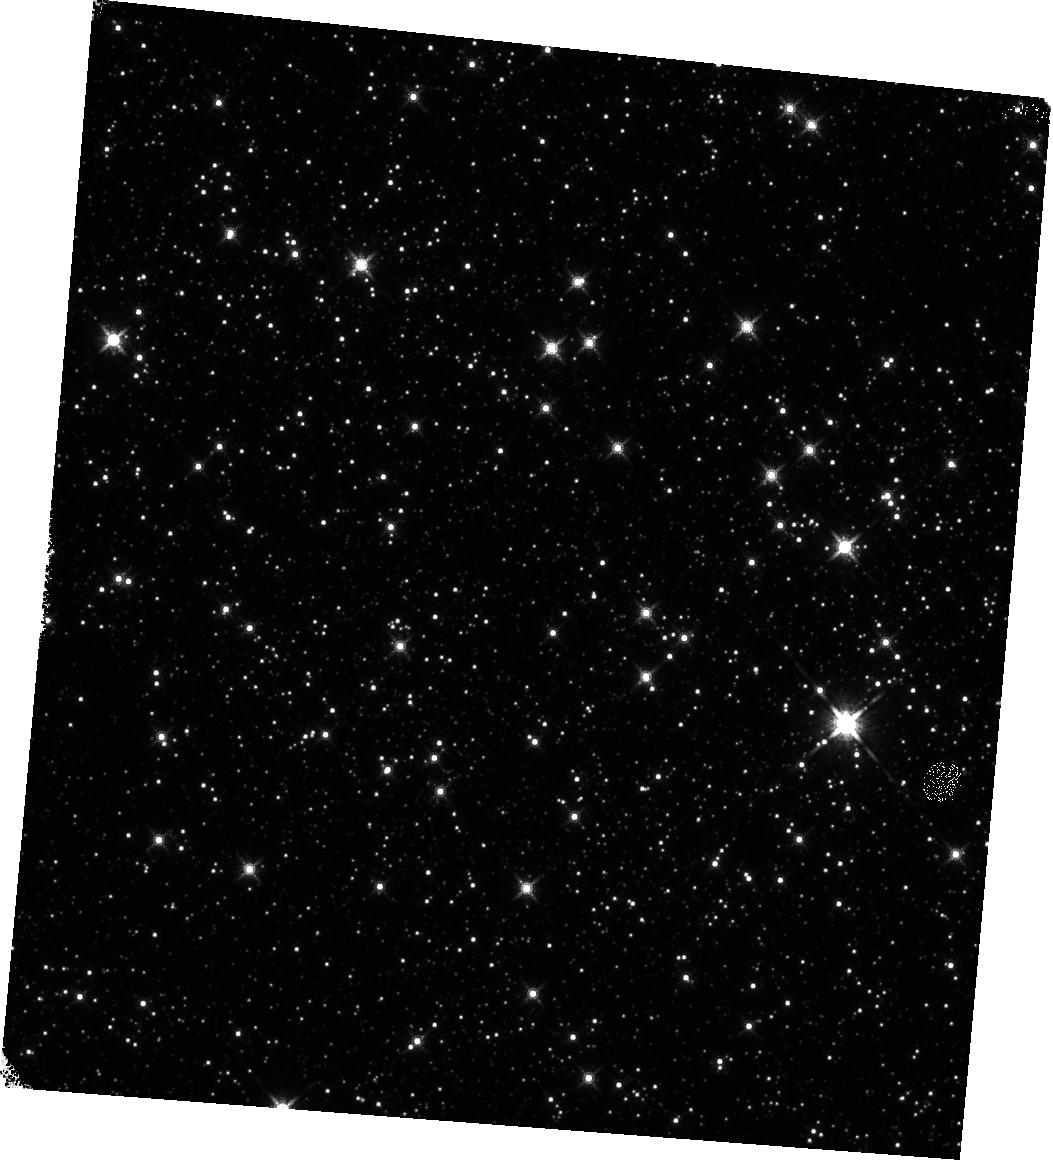
Target: SGR-1833-0832. Instrument: WFC3/IR. Filter: F160W. Exposure: 18 min. Observation ID: hst_17927_16_wfc3_ir_f160w_ifk516

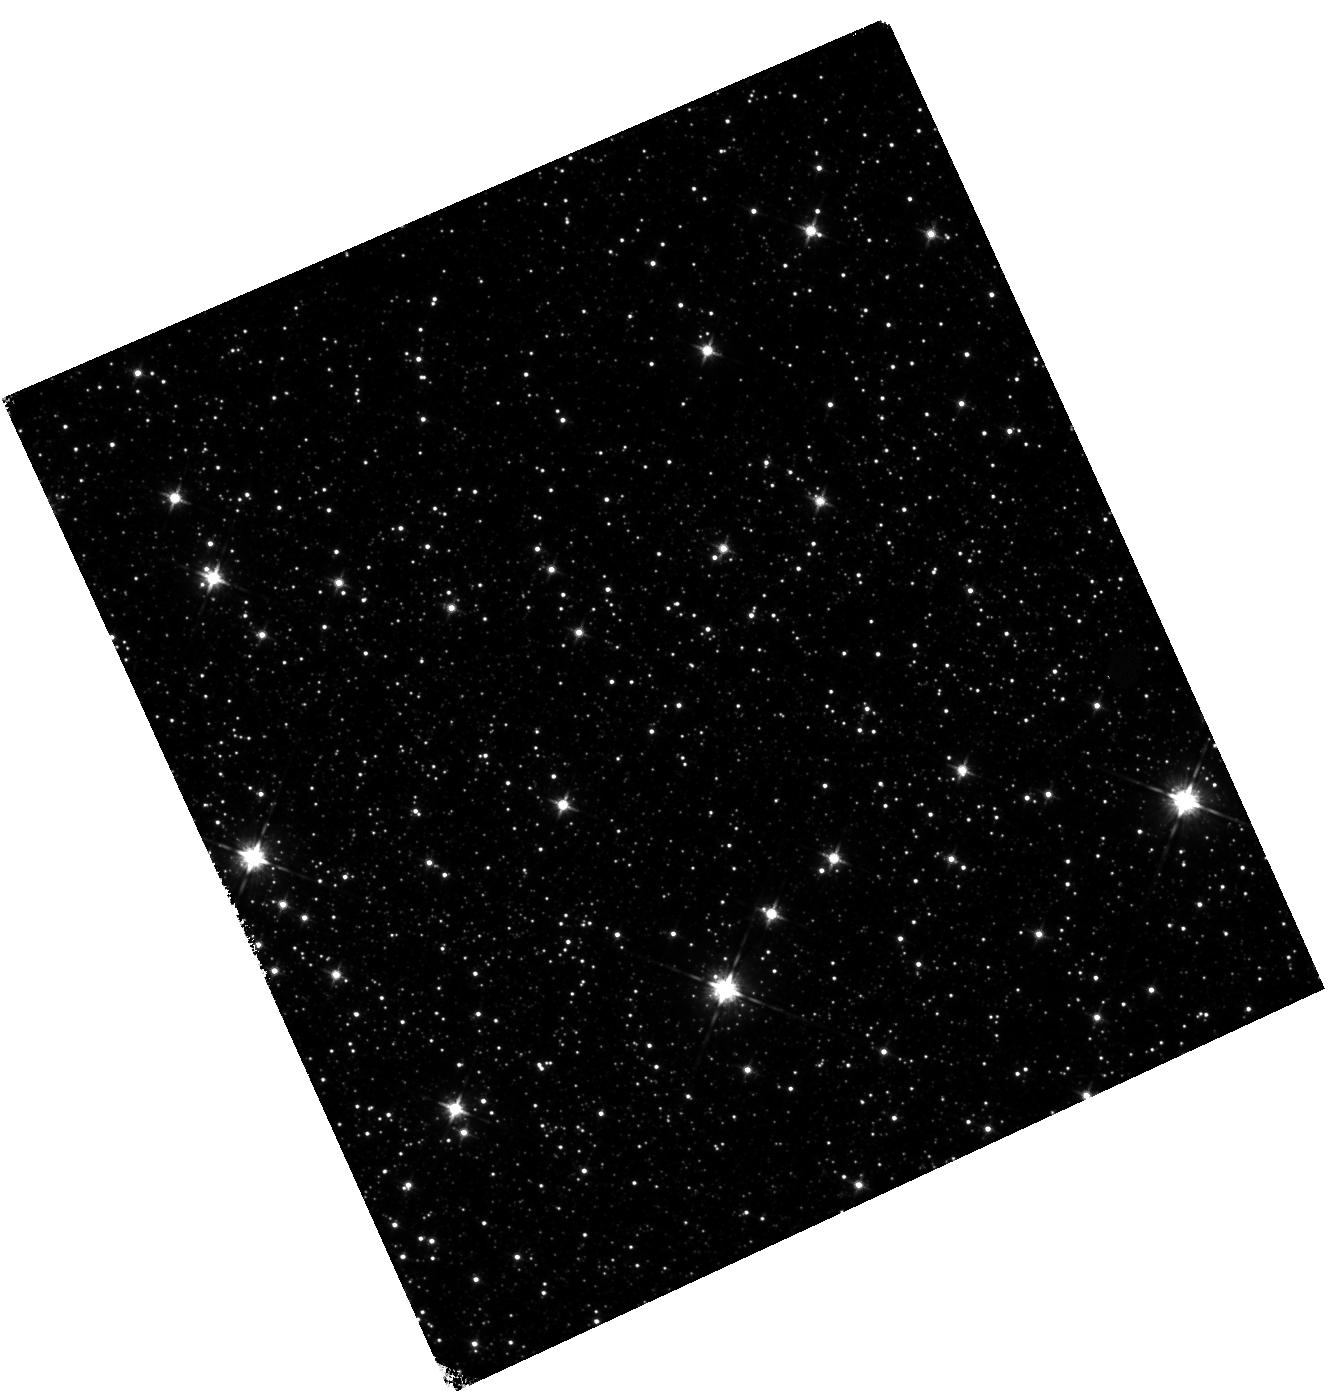
Target: AX-J1818.8-1559. Instrument: WFC3/IR. Filter: F125W. Exposure: 18 min. Observation ID: hst_17927_08_wfc3_ir_f125w_ifk508

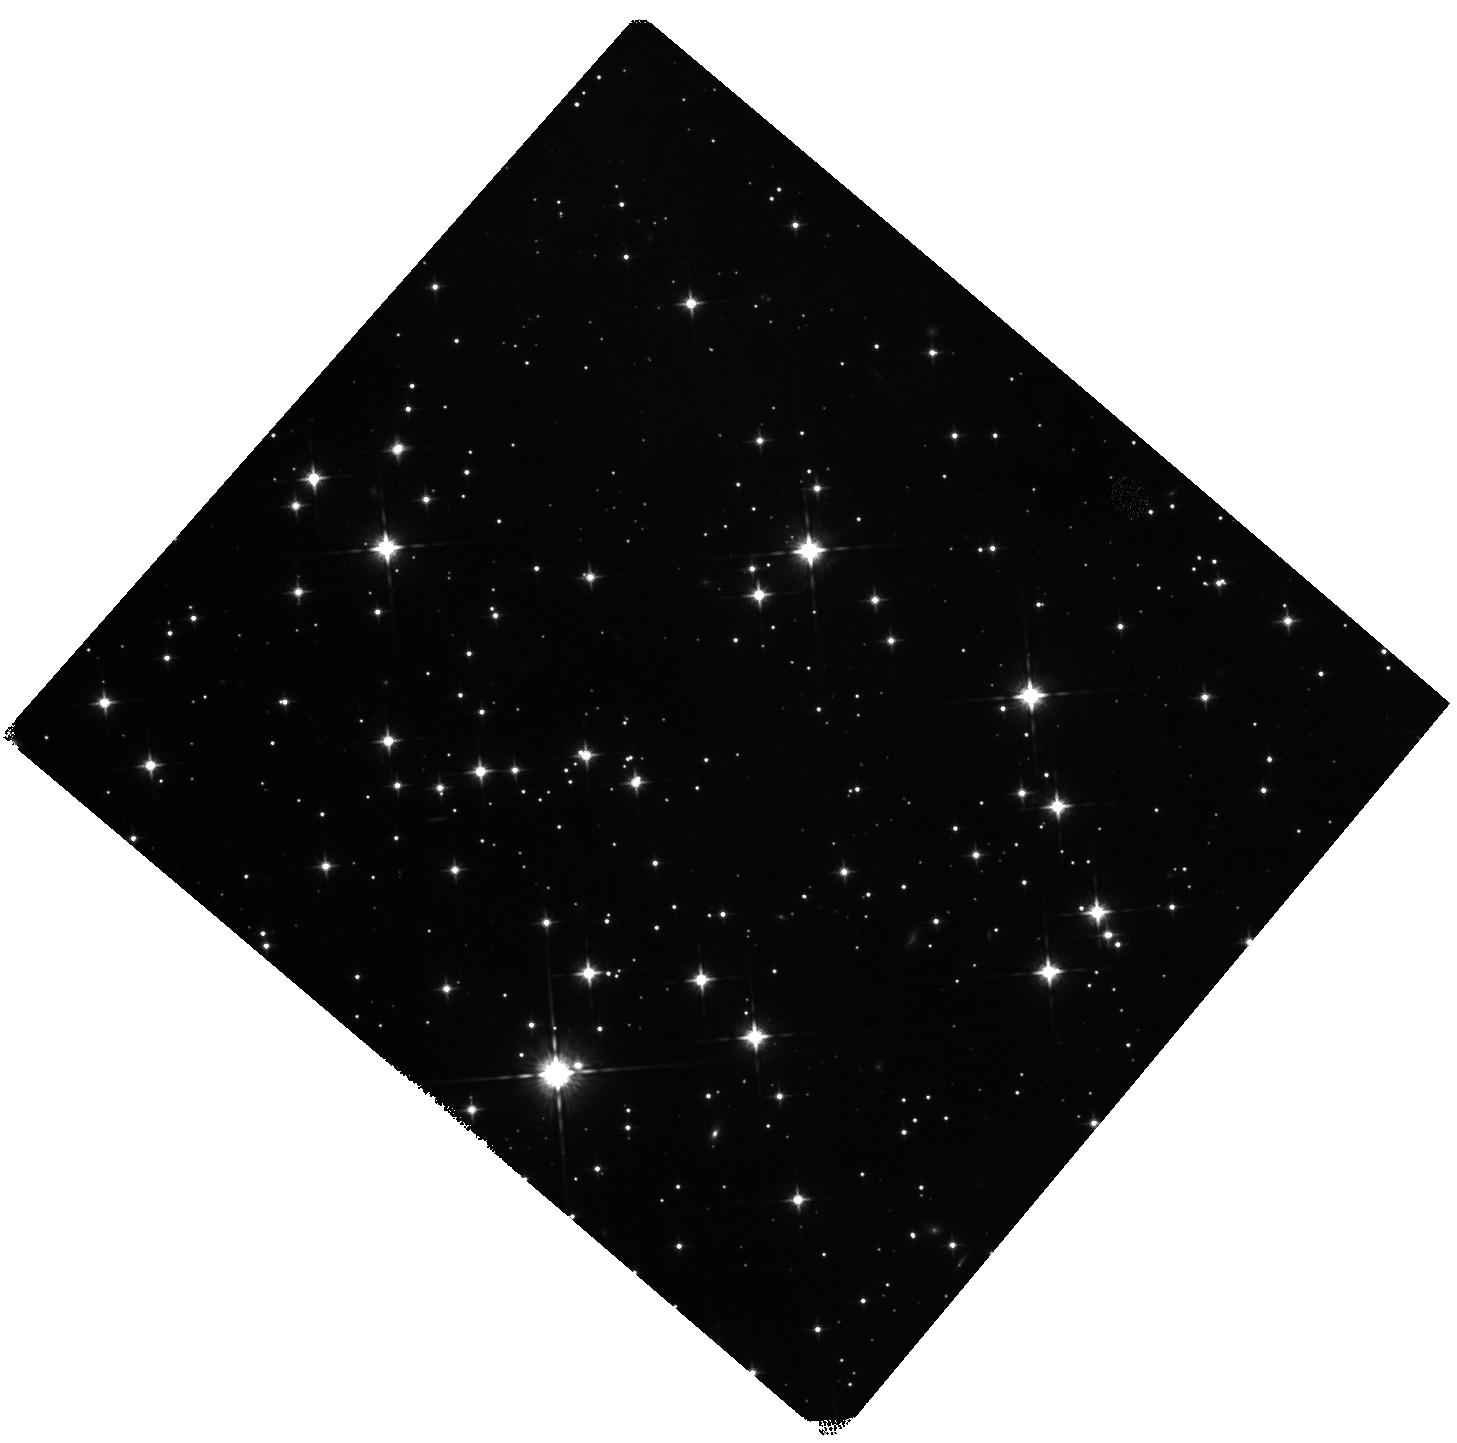
Target: 4U0142+61. Instrument: WFC3/IR. Filter: F125W. Exposure: 18 min. Observation ID: hst_17927_15_wfc3_ir_f125w_ifk515

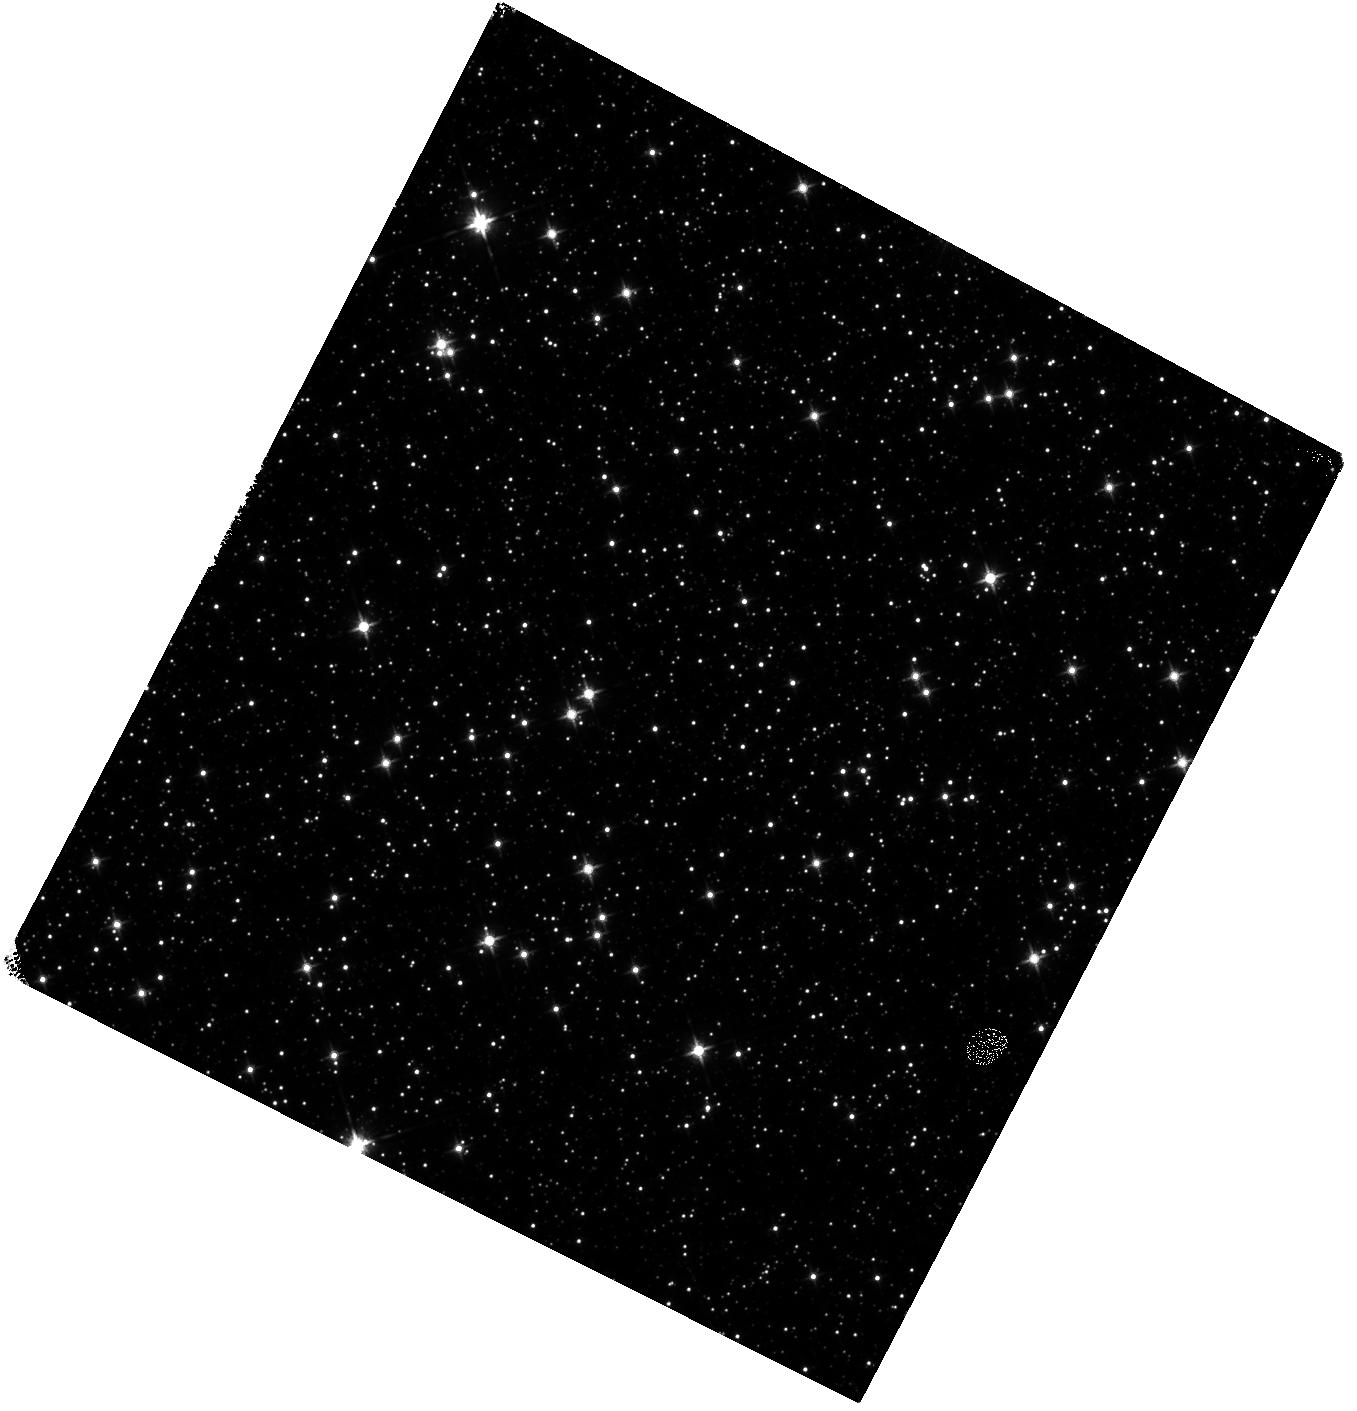
Target: SGR1935+2154. Instrument: WFC3/IR. Filter: F125W. Exposure: 18 min. Observation ID: hst_17927_11_wfc3_ir_f125w_ifk511

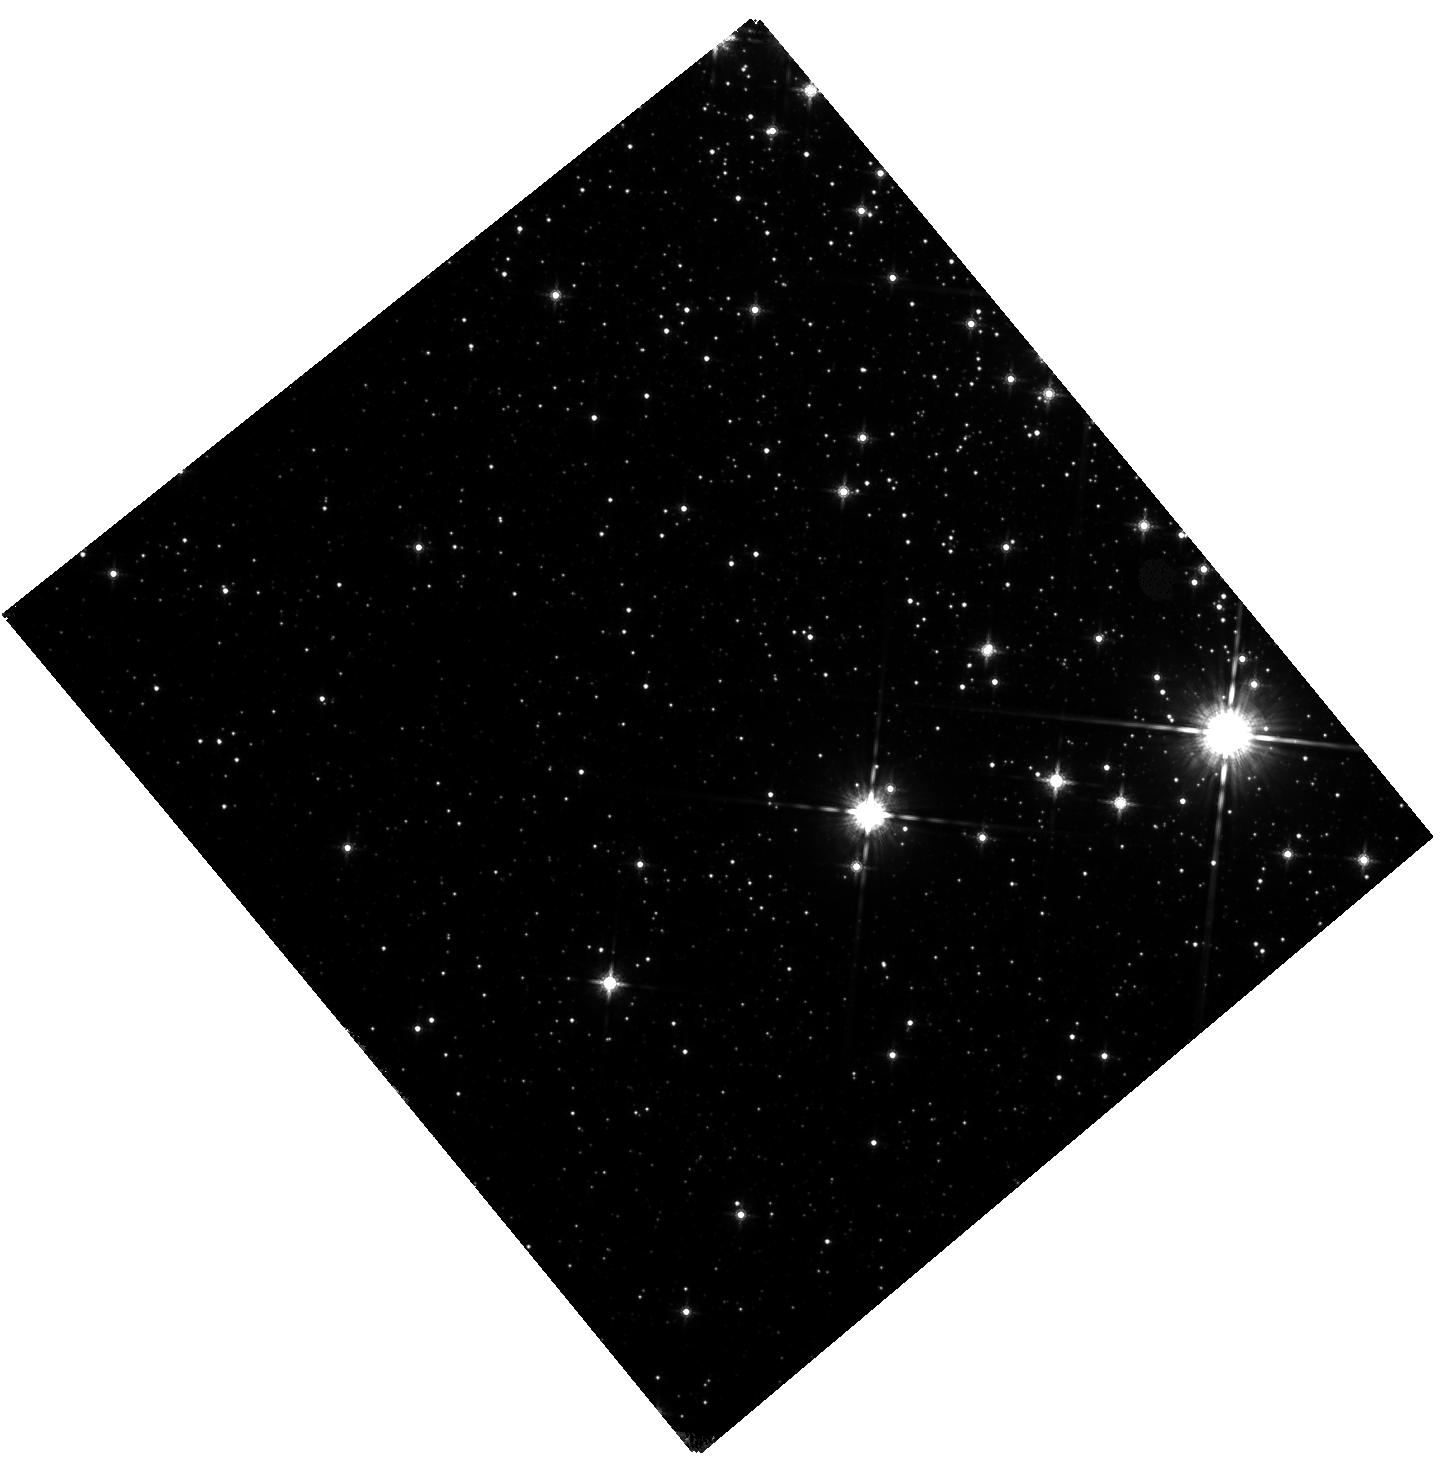
Target: CXOUJ164710.2-455216. Instrument: WFC3/IR. Filter: F160W. Exposure: 18 min. Observation ID: hst_17927_17_wfc3_ir_f160w_ifk517

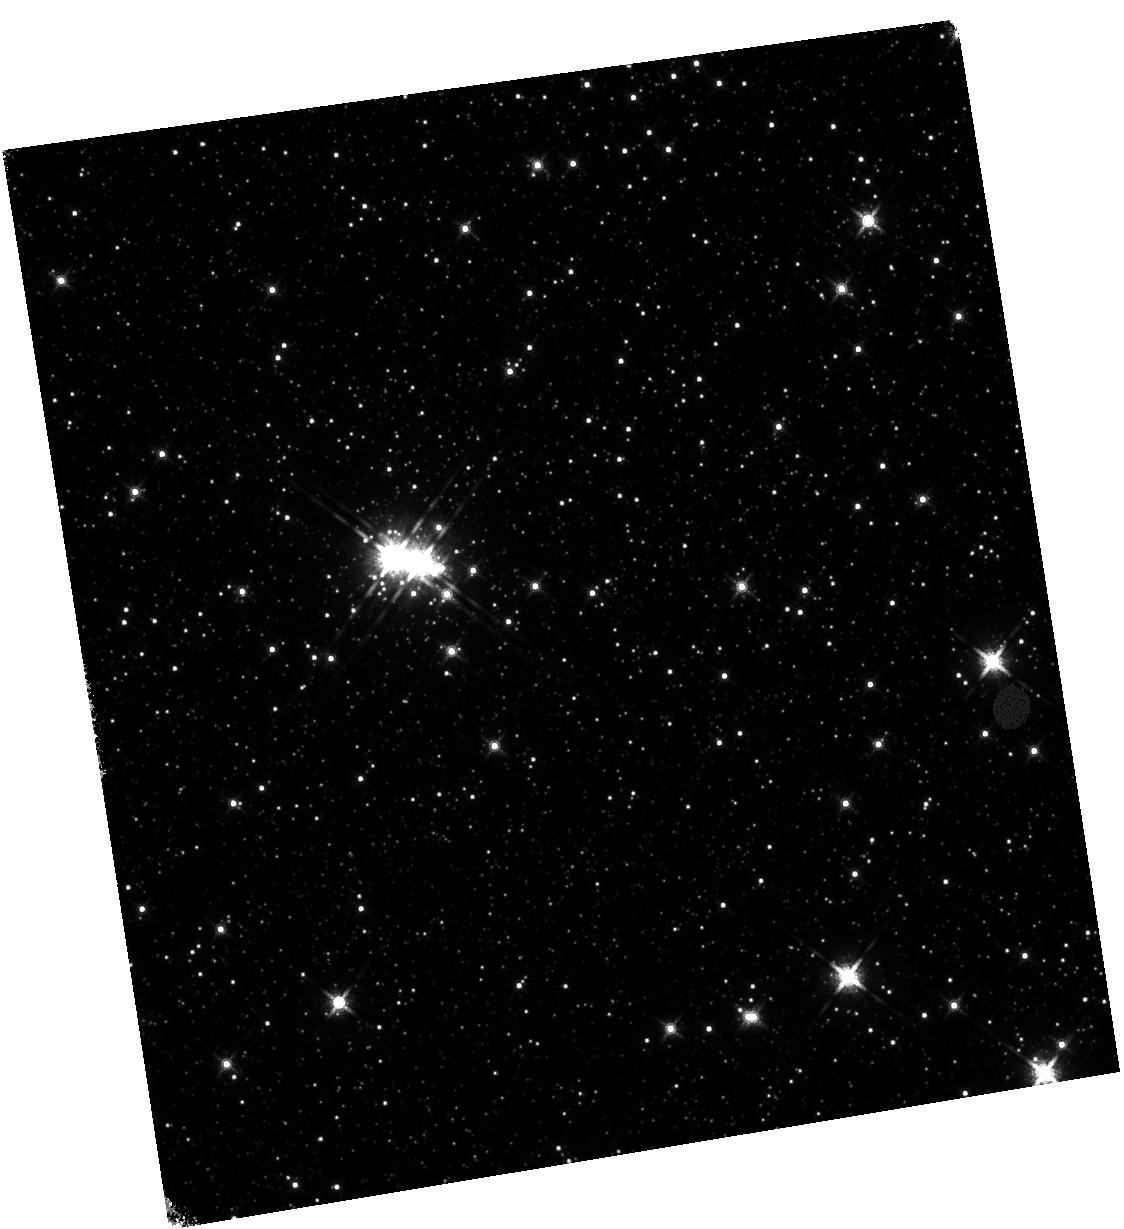
Target: SGR1900+14. Instrument: WFC3/IR. Filter: F160W. Exposure: 18 min. Observation ID: hst_17927_13_wfc3_ir_f160w_ifk513

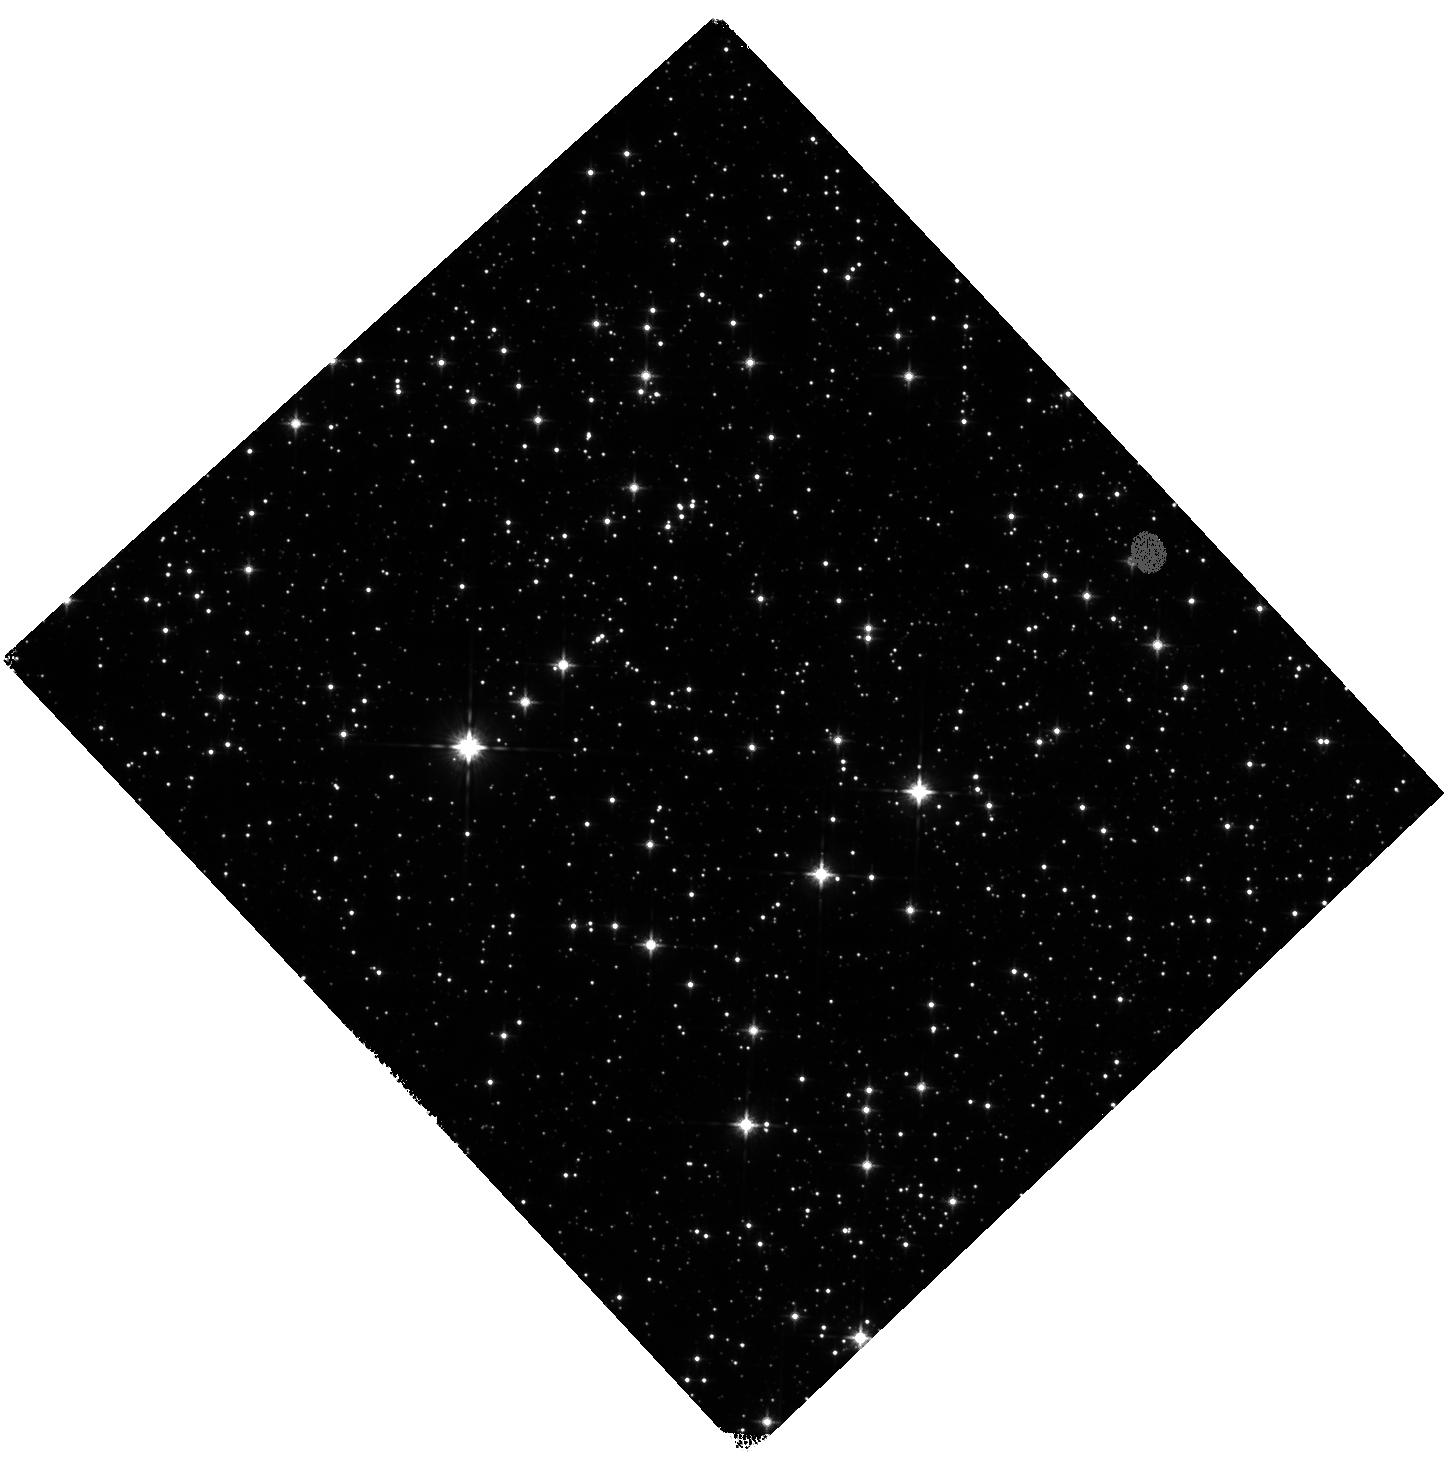
Target: SWIFT-J1834.9-0846. Instrument: WFC3/IR. Filter: F125W. Exposure: 18 min. Observation ID: hst_17927_07_wfc3_ir_f125w_ifk507

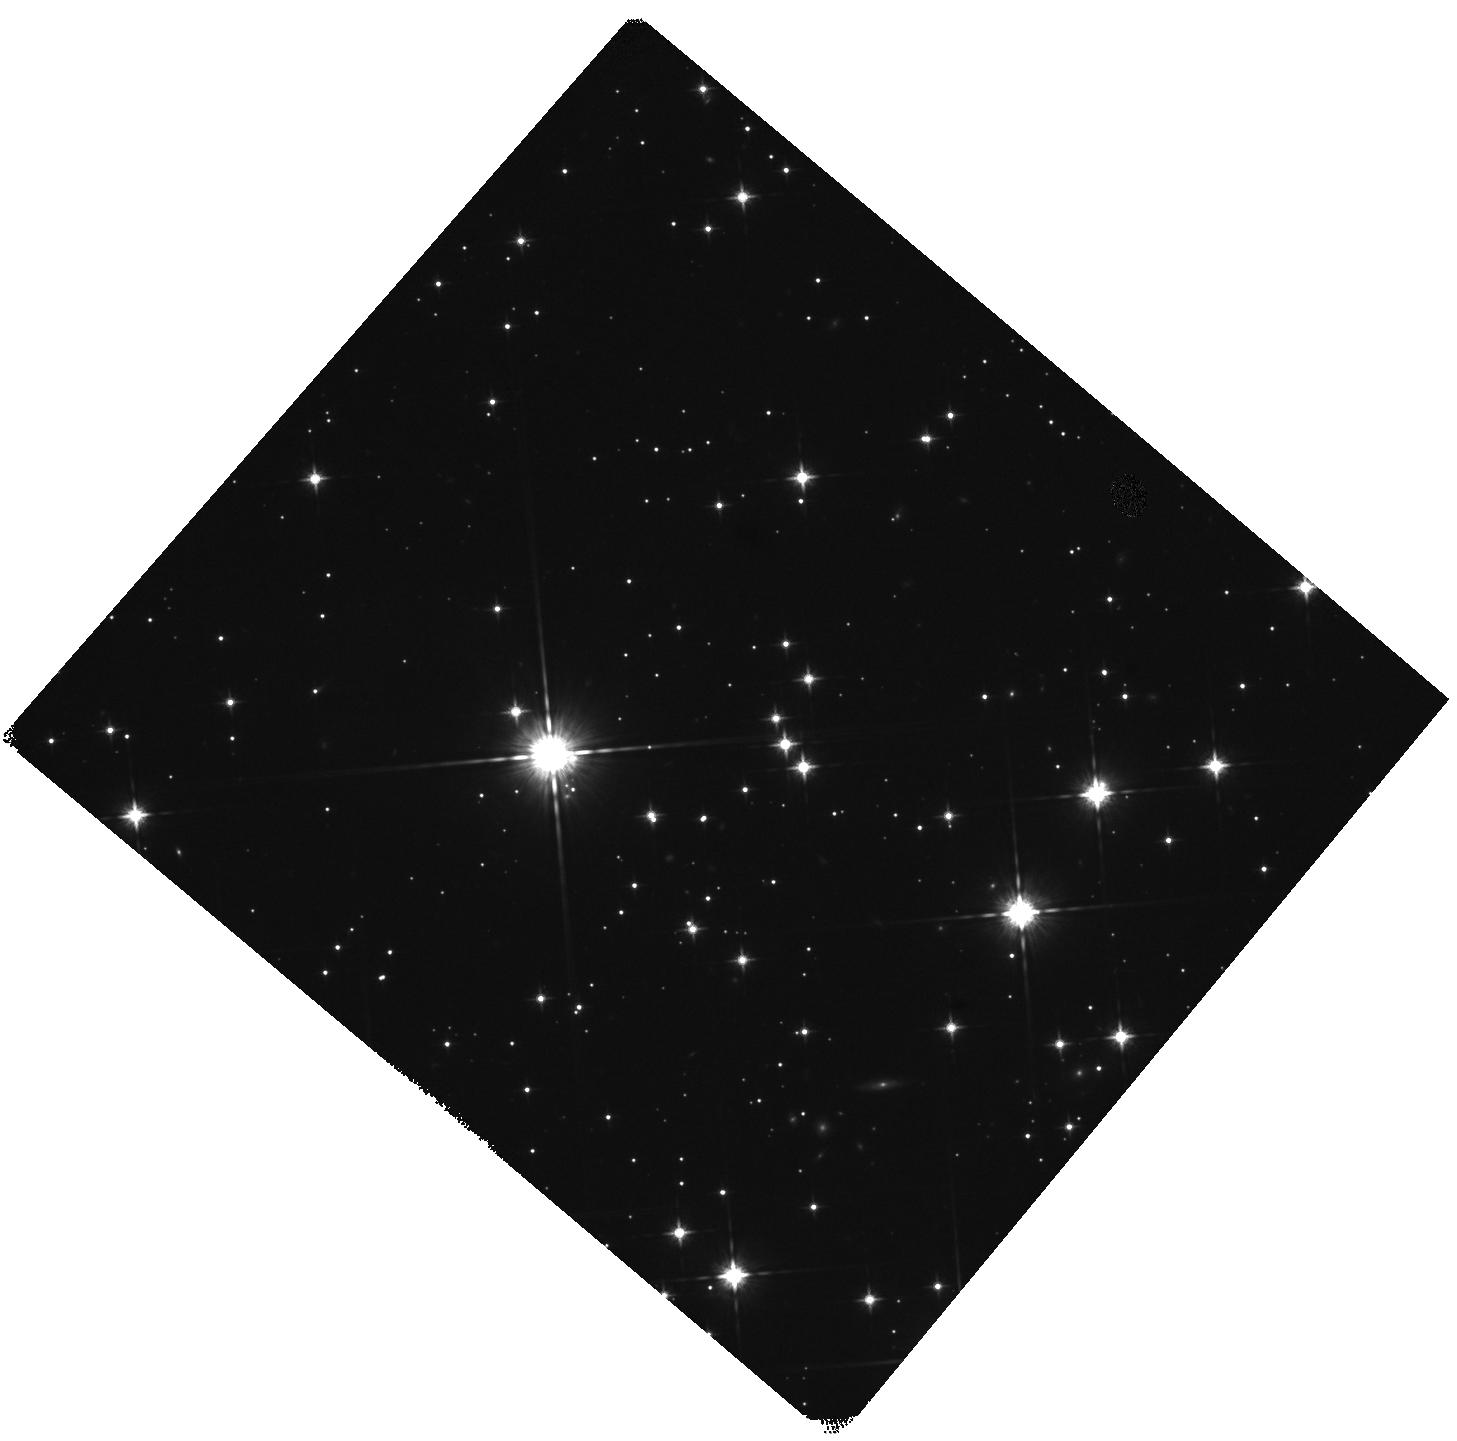
Target: SGR0501+4516. Instrument: WFC3/IR. Filter: F125W. Exposure: 18 min. Observation ID: hst_17927_10_wfc3_ir_f125w_ifk510

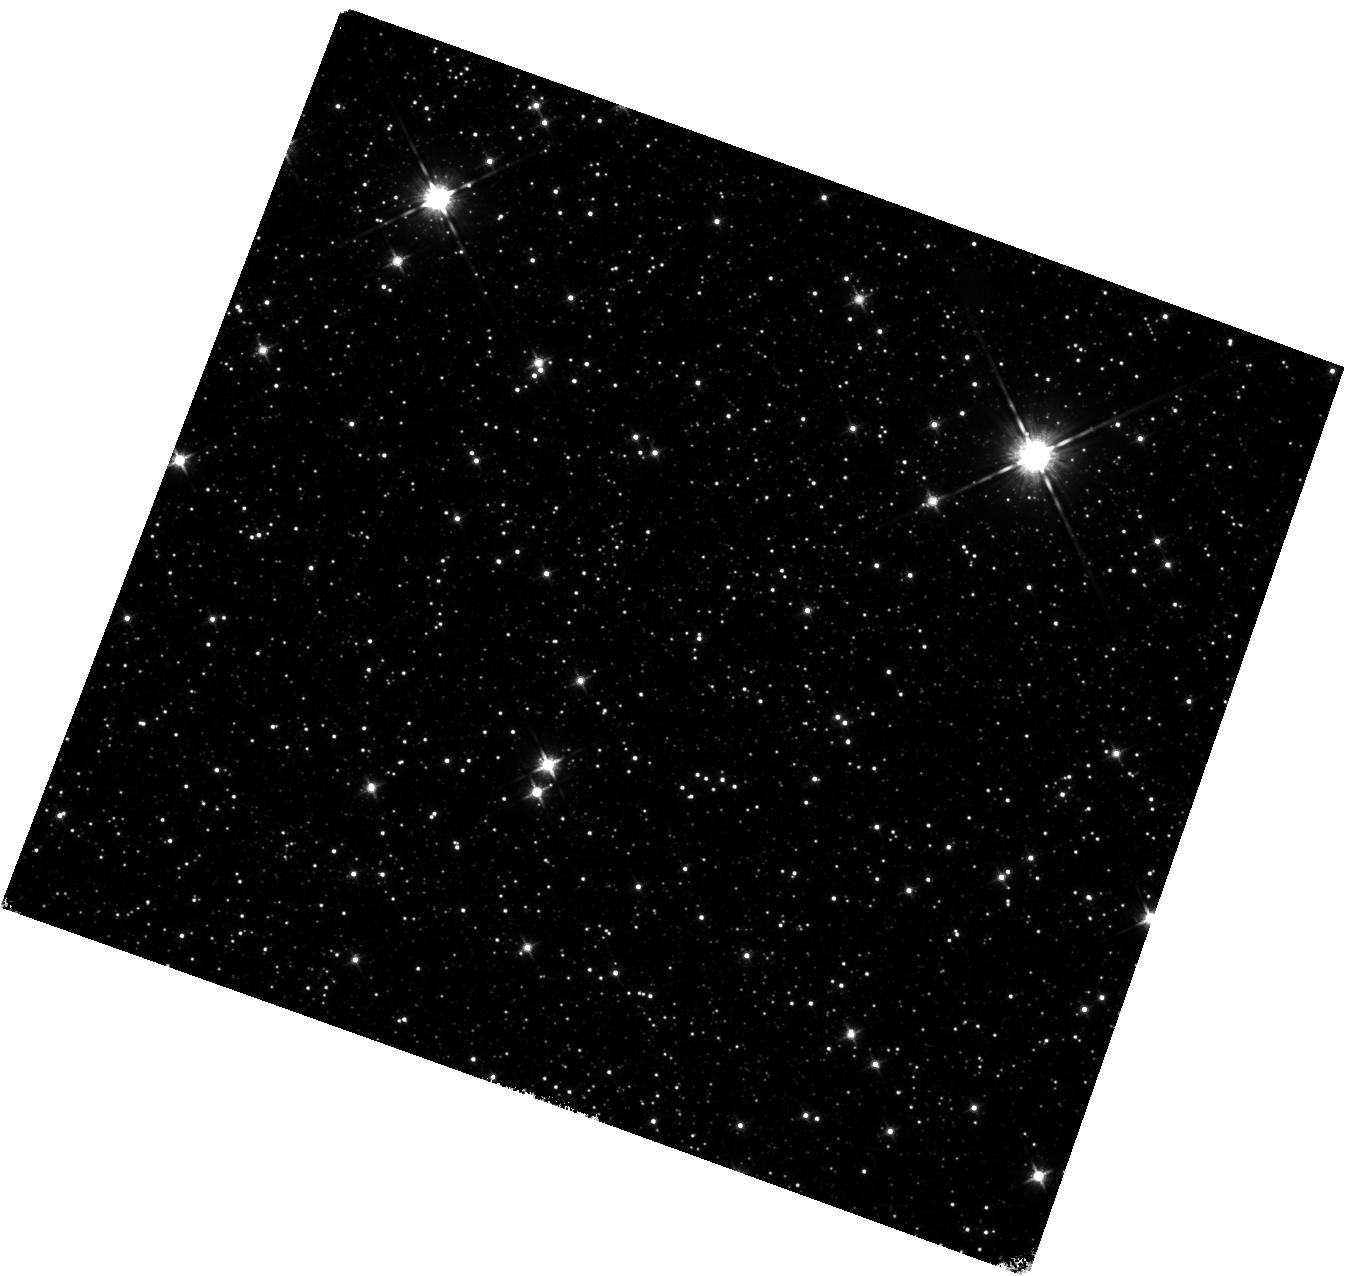
Target: CXOUJ171405.7-381031. Instrument: WFC3/IR. Filter: F125W. Exposure: 18 min. Observation ID: hst_17927_04_wfc3_ir_f125w_ifk504

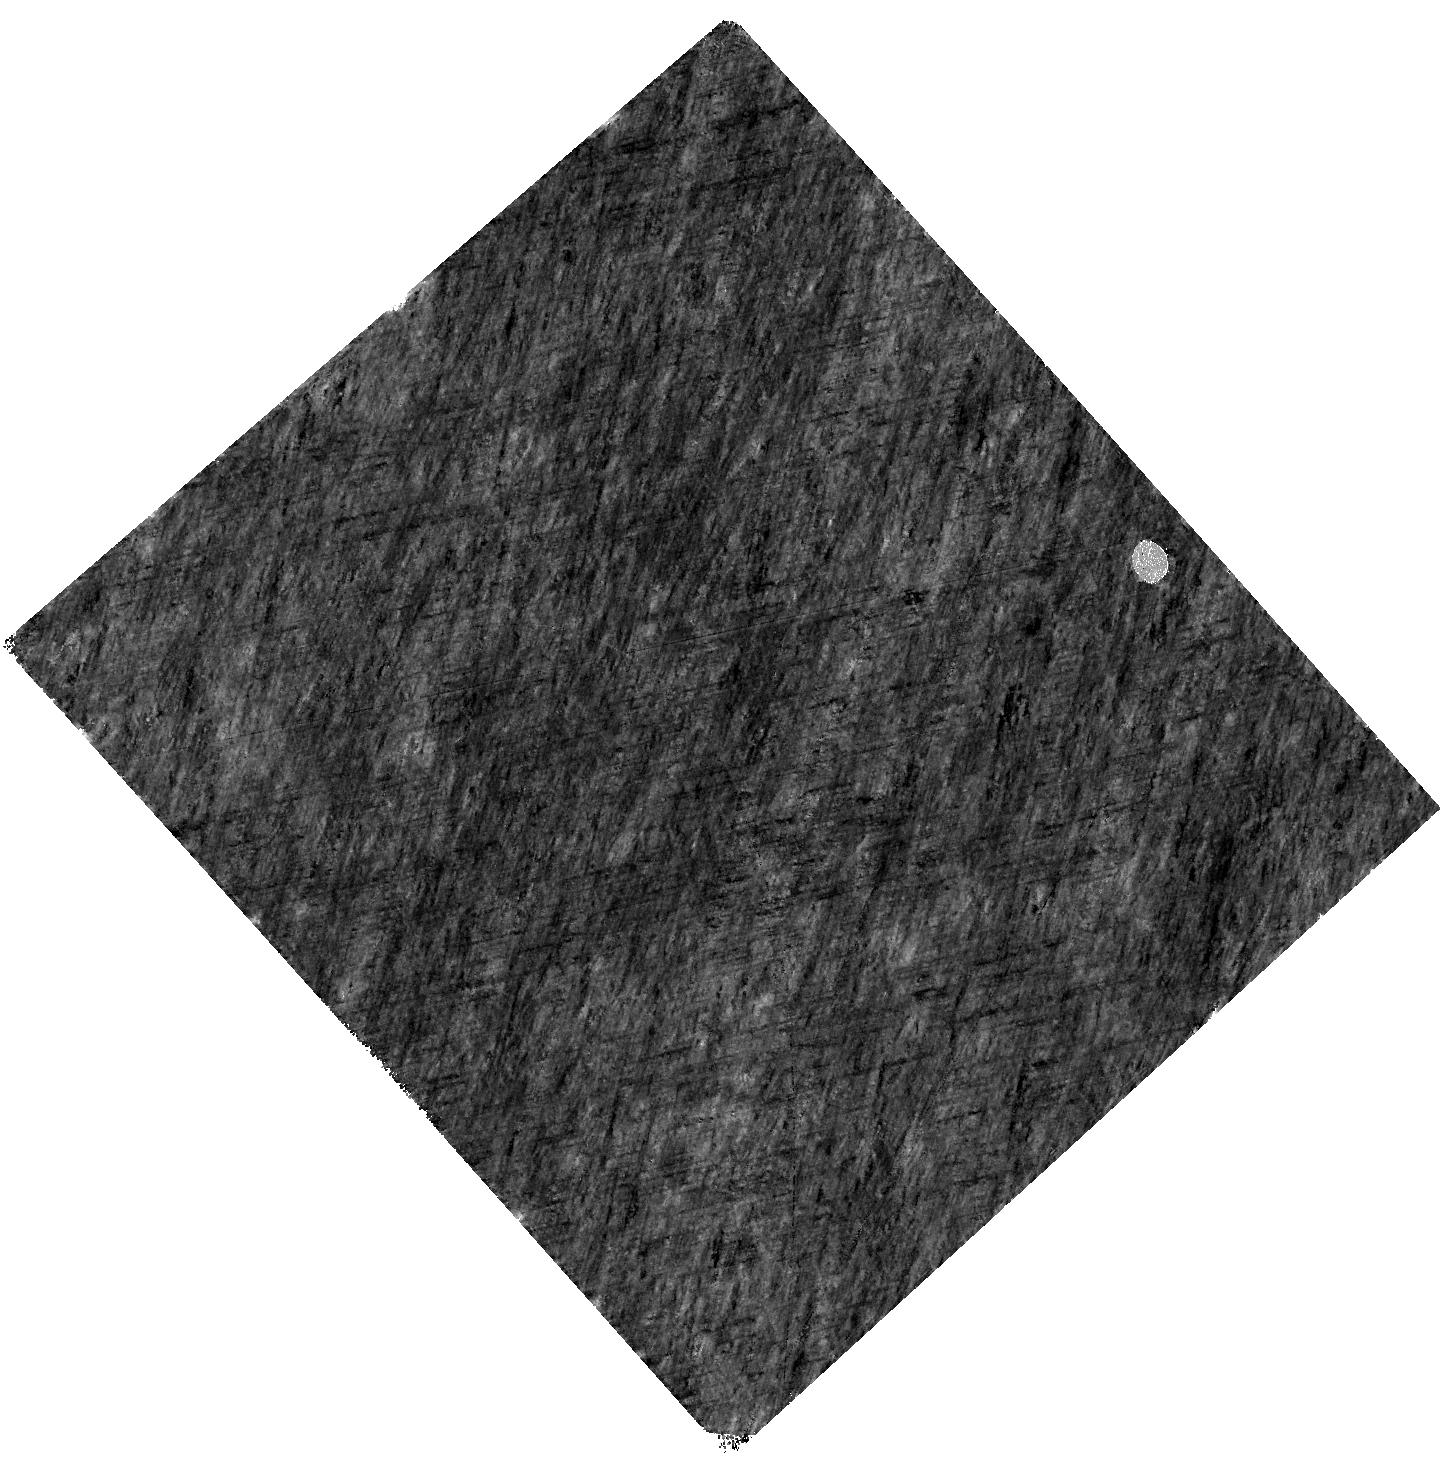
Target: SGR1806-20. Instrument: WFC3/IR. Filter: F160W. Exposure: 18 min. Observation ID: hst_17927_12_wfc3_ir_f160w_ifk512

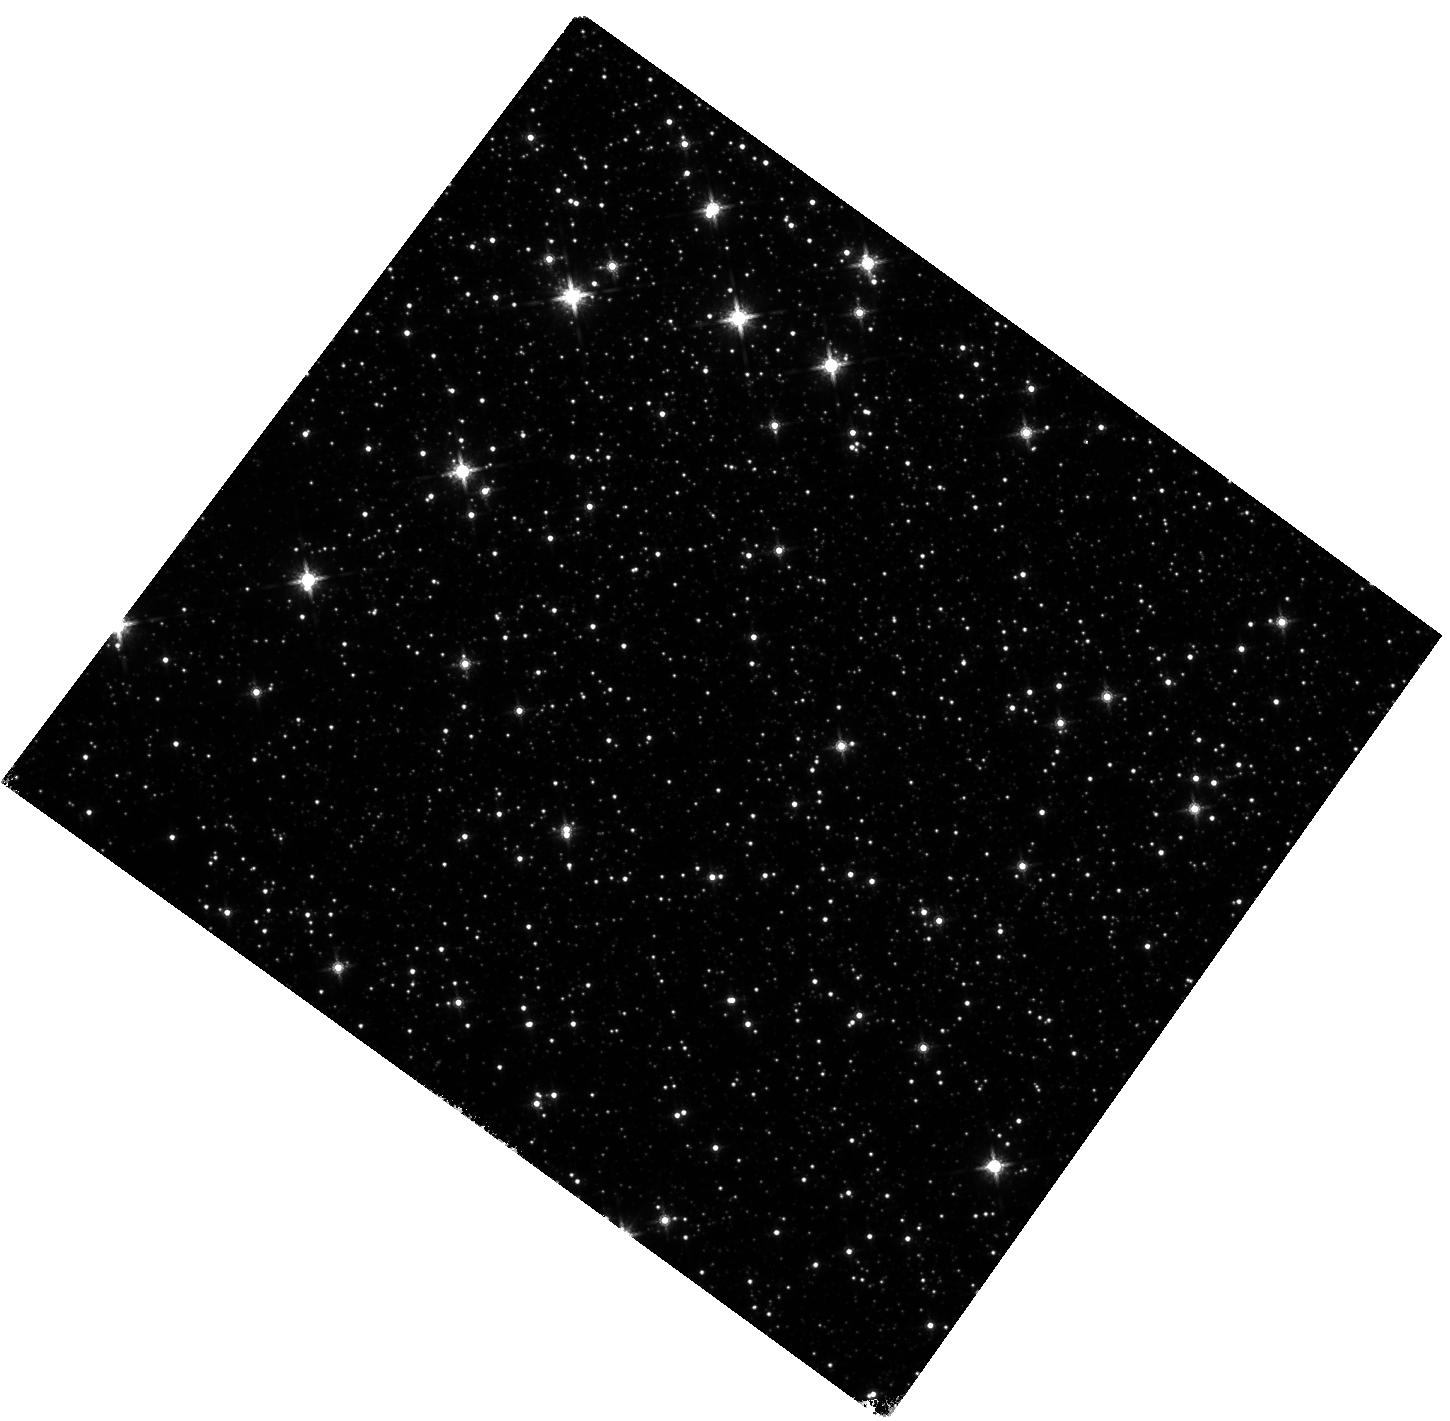
Target: PSRJ1622-4950. Instrument: WFC3/IR. Filter: F160W. Exposure: 18 min. Observation ID: hst_17927_01_wfc3_ir_f160w_ifk501

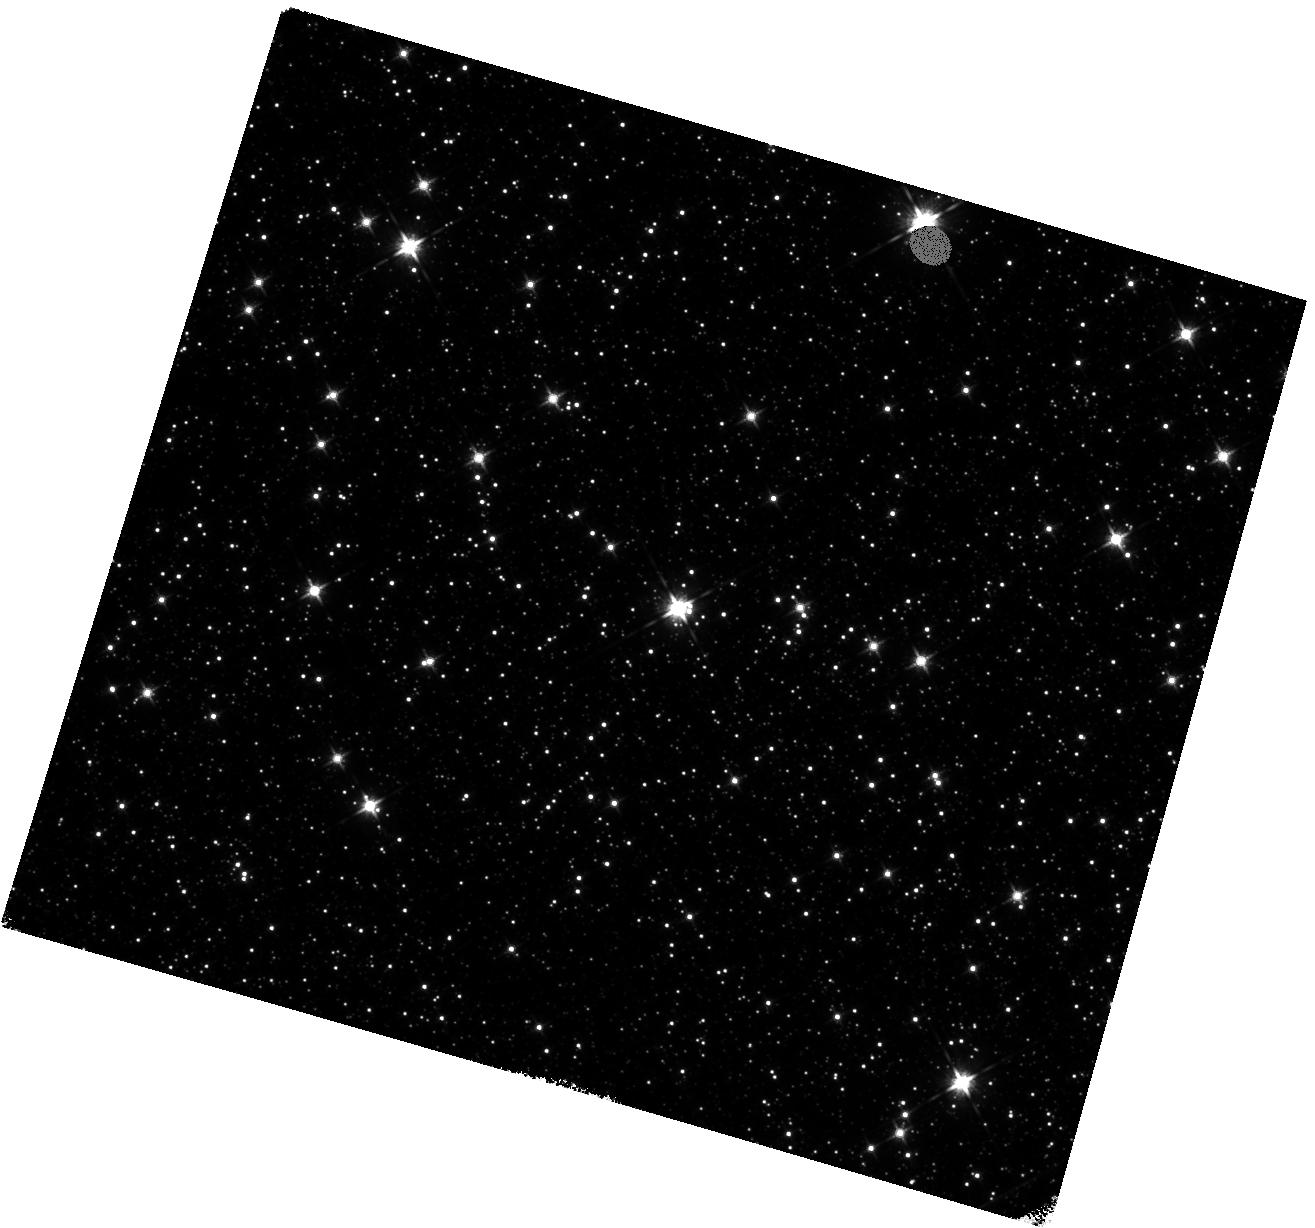
Target: 1RXS-J170849.0-400910. Instrument: WFC3/IR. Filter: F125W. Exposure: 18 min. Observation ID: hst_17927_03_wfc3_ir_f125w_ifk503

Unveiling the origin of magnetars through a large proper motion sample (PI: Chrimes, Ashley)

We propose WFC3/IR imaging in F125W and F160W of 15 Galactic magnetars, closely matching observations taken in 2018 and 2020 in order to precisely measure the proper motions of their faint NIR counterparts. The origin of magnetars remains unclear. By re-measuring their positions with milliarcsecond precision ~6 years later, with the same instrument and using the 2018-2020 imaging as a reference, we will increase the number of magnetars with a precise transverse velocity measurement - or a strong upper limits on the velocity - by up to a factor of two. Combined with estimates for the magnetar ages, we can trace them back to an inferred birth site, to search for supernova remnants or star forming regions (or a lack thereof). Our proposed program will move us out of the realm of small number statistics, allowing a statistically robust comparison with the peculiar velocity distrbution of other neutron stars (namely pulsars). This programme will therefore reveal much about the nature and origin of magnetars. This cycle 32 call for bridge programs is the last chance to obtain HST proper motions for these systems; it also acts as pathfinder programme for broader JWST studies in future cycles which could target proper motion measurements of a wider array of Galactic systems.